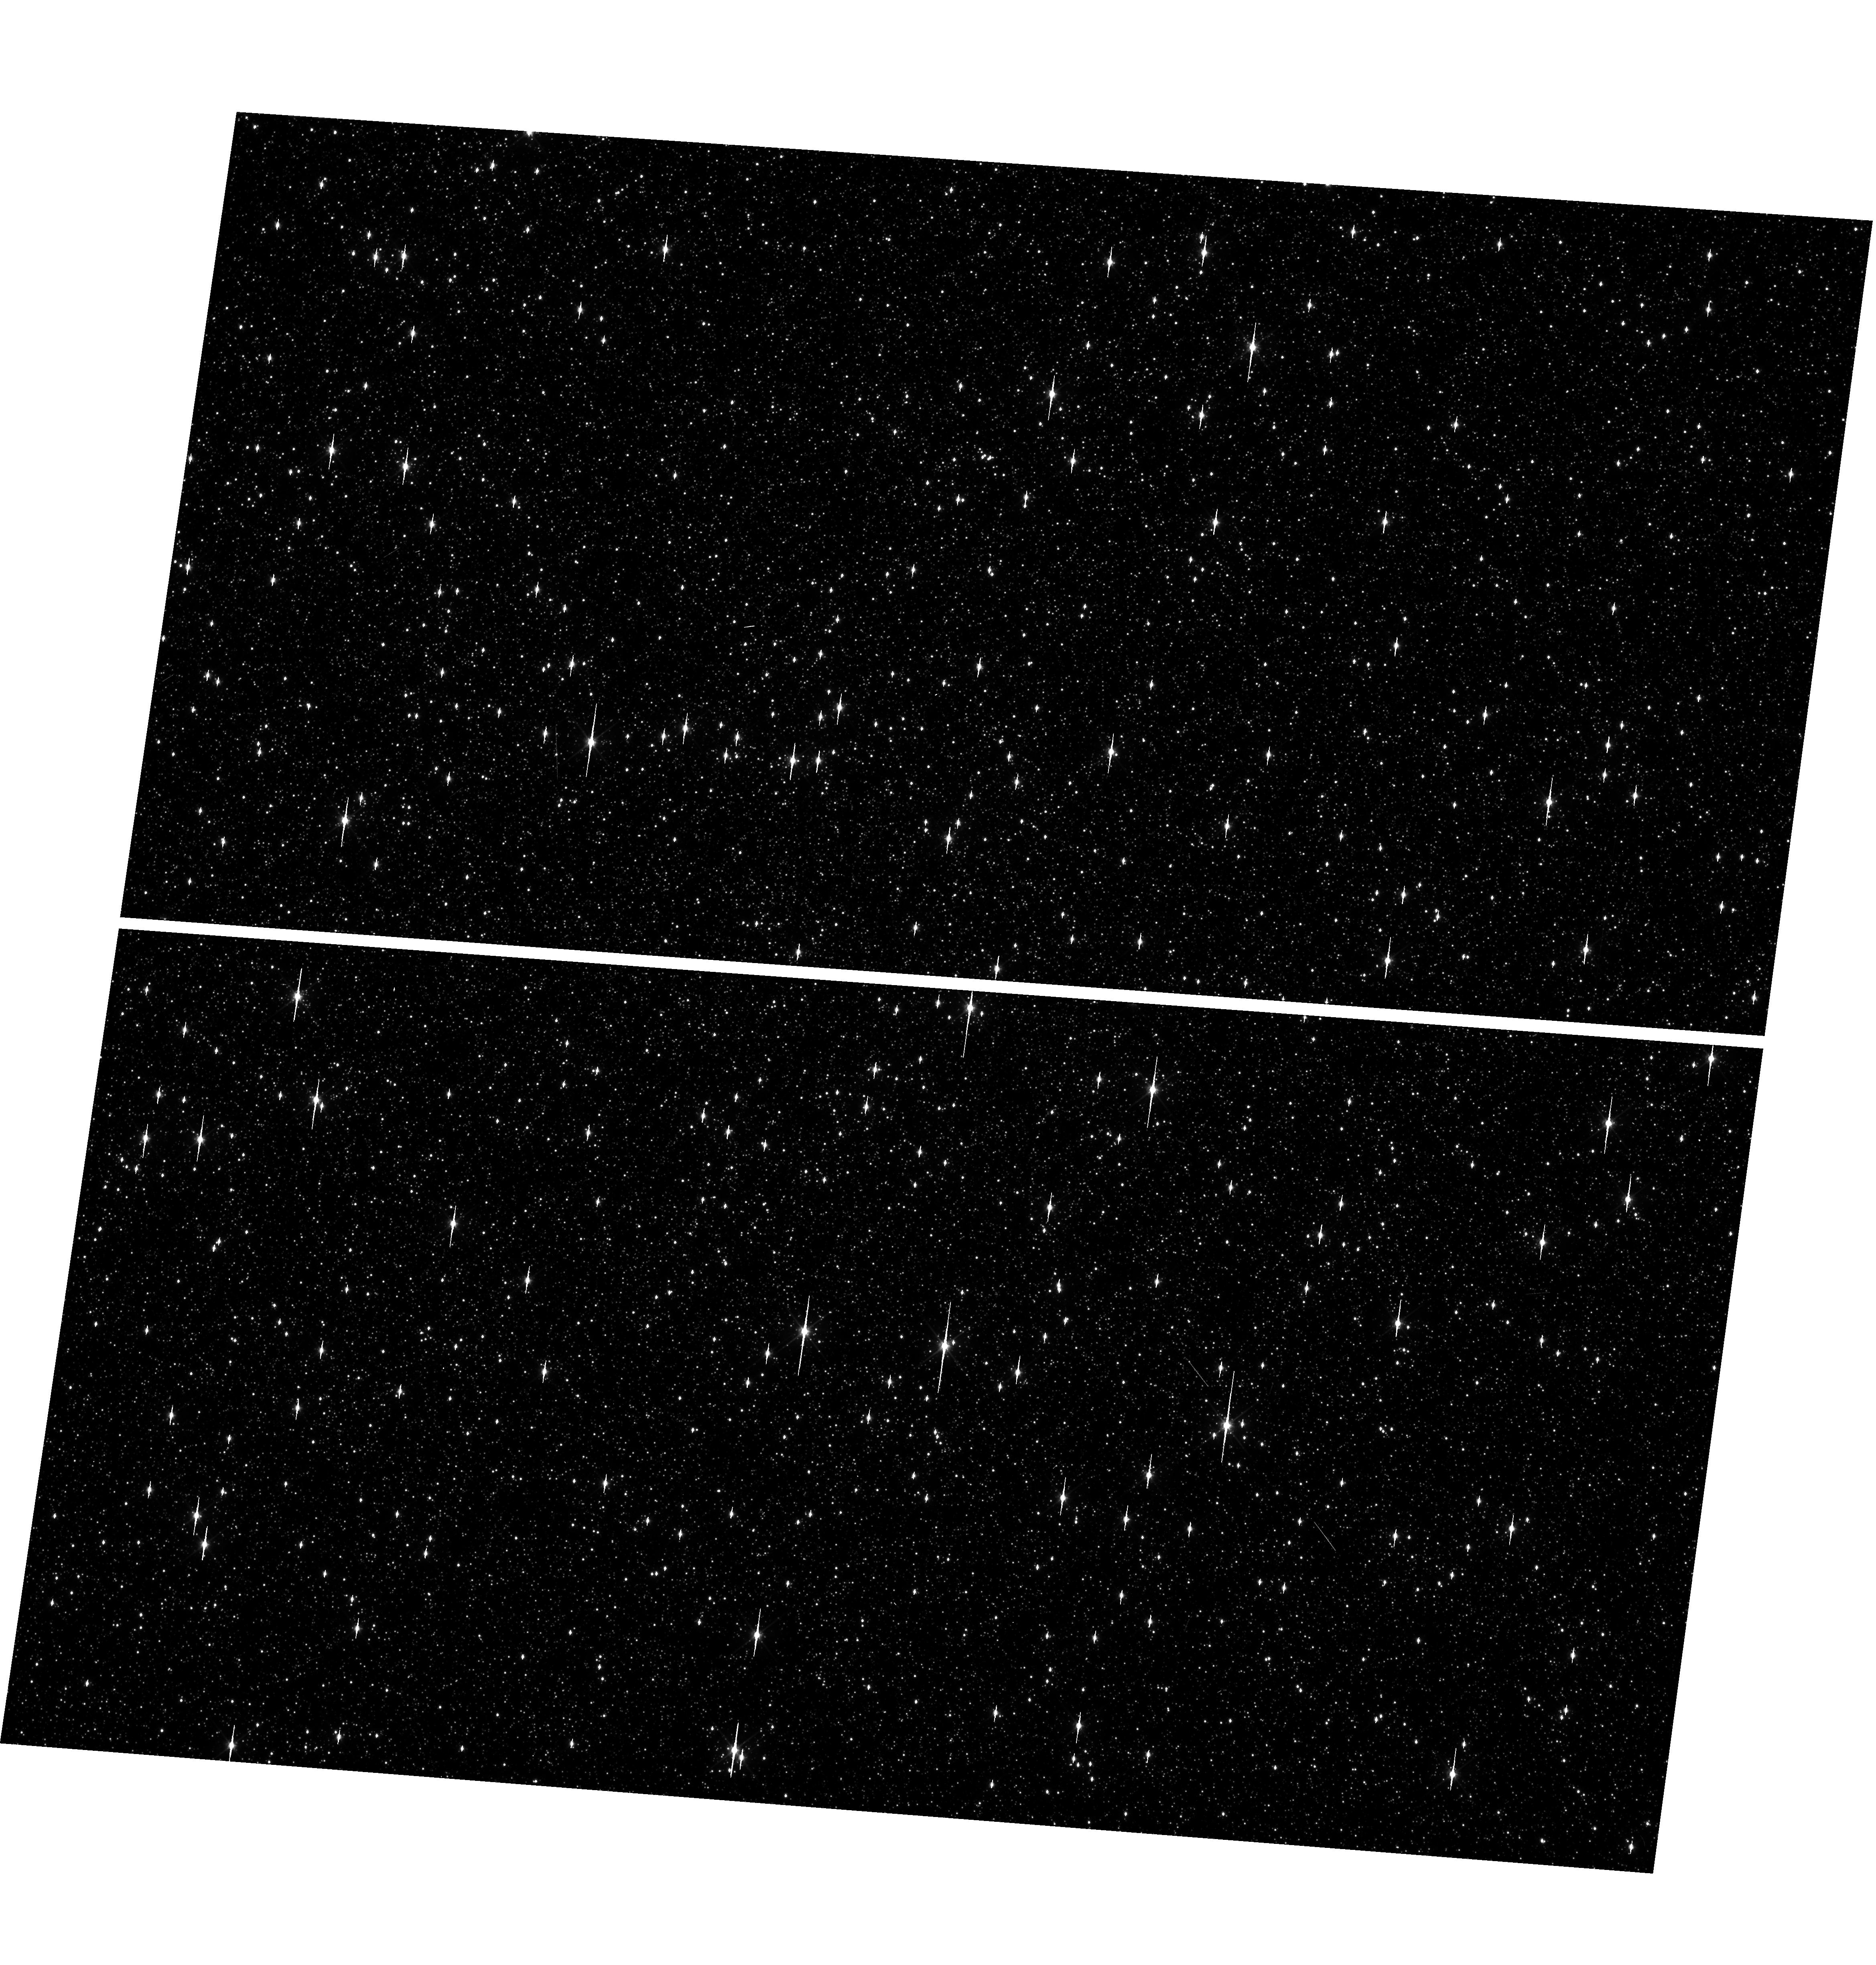
Target: OMEGACEN. Instrument: WFC3/UVIS. Filter: F606W. Exposure: 1 min. Observation ID: hst_17973_03_wfc3_uvis_f606w_ifmh03

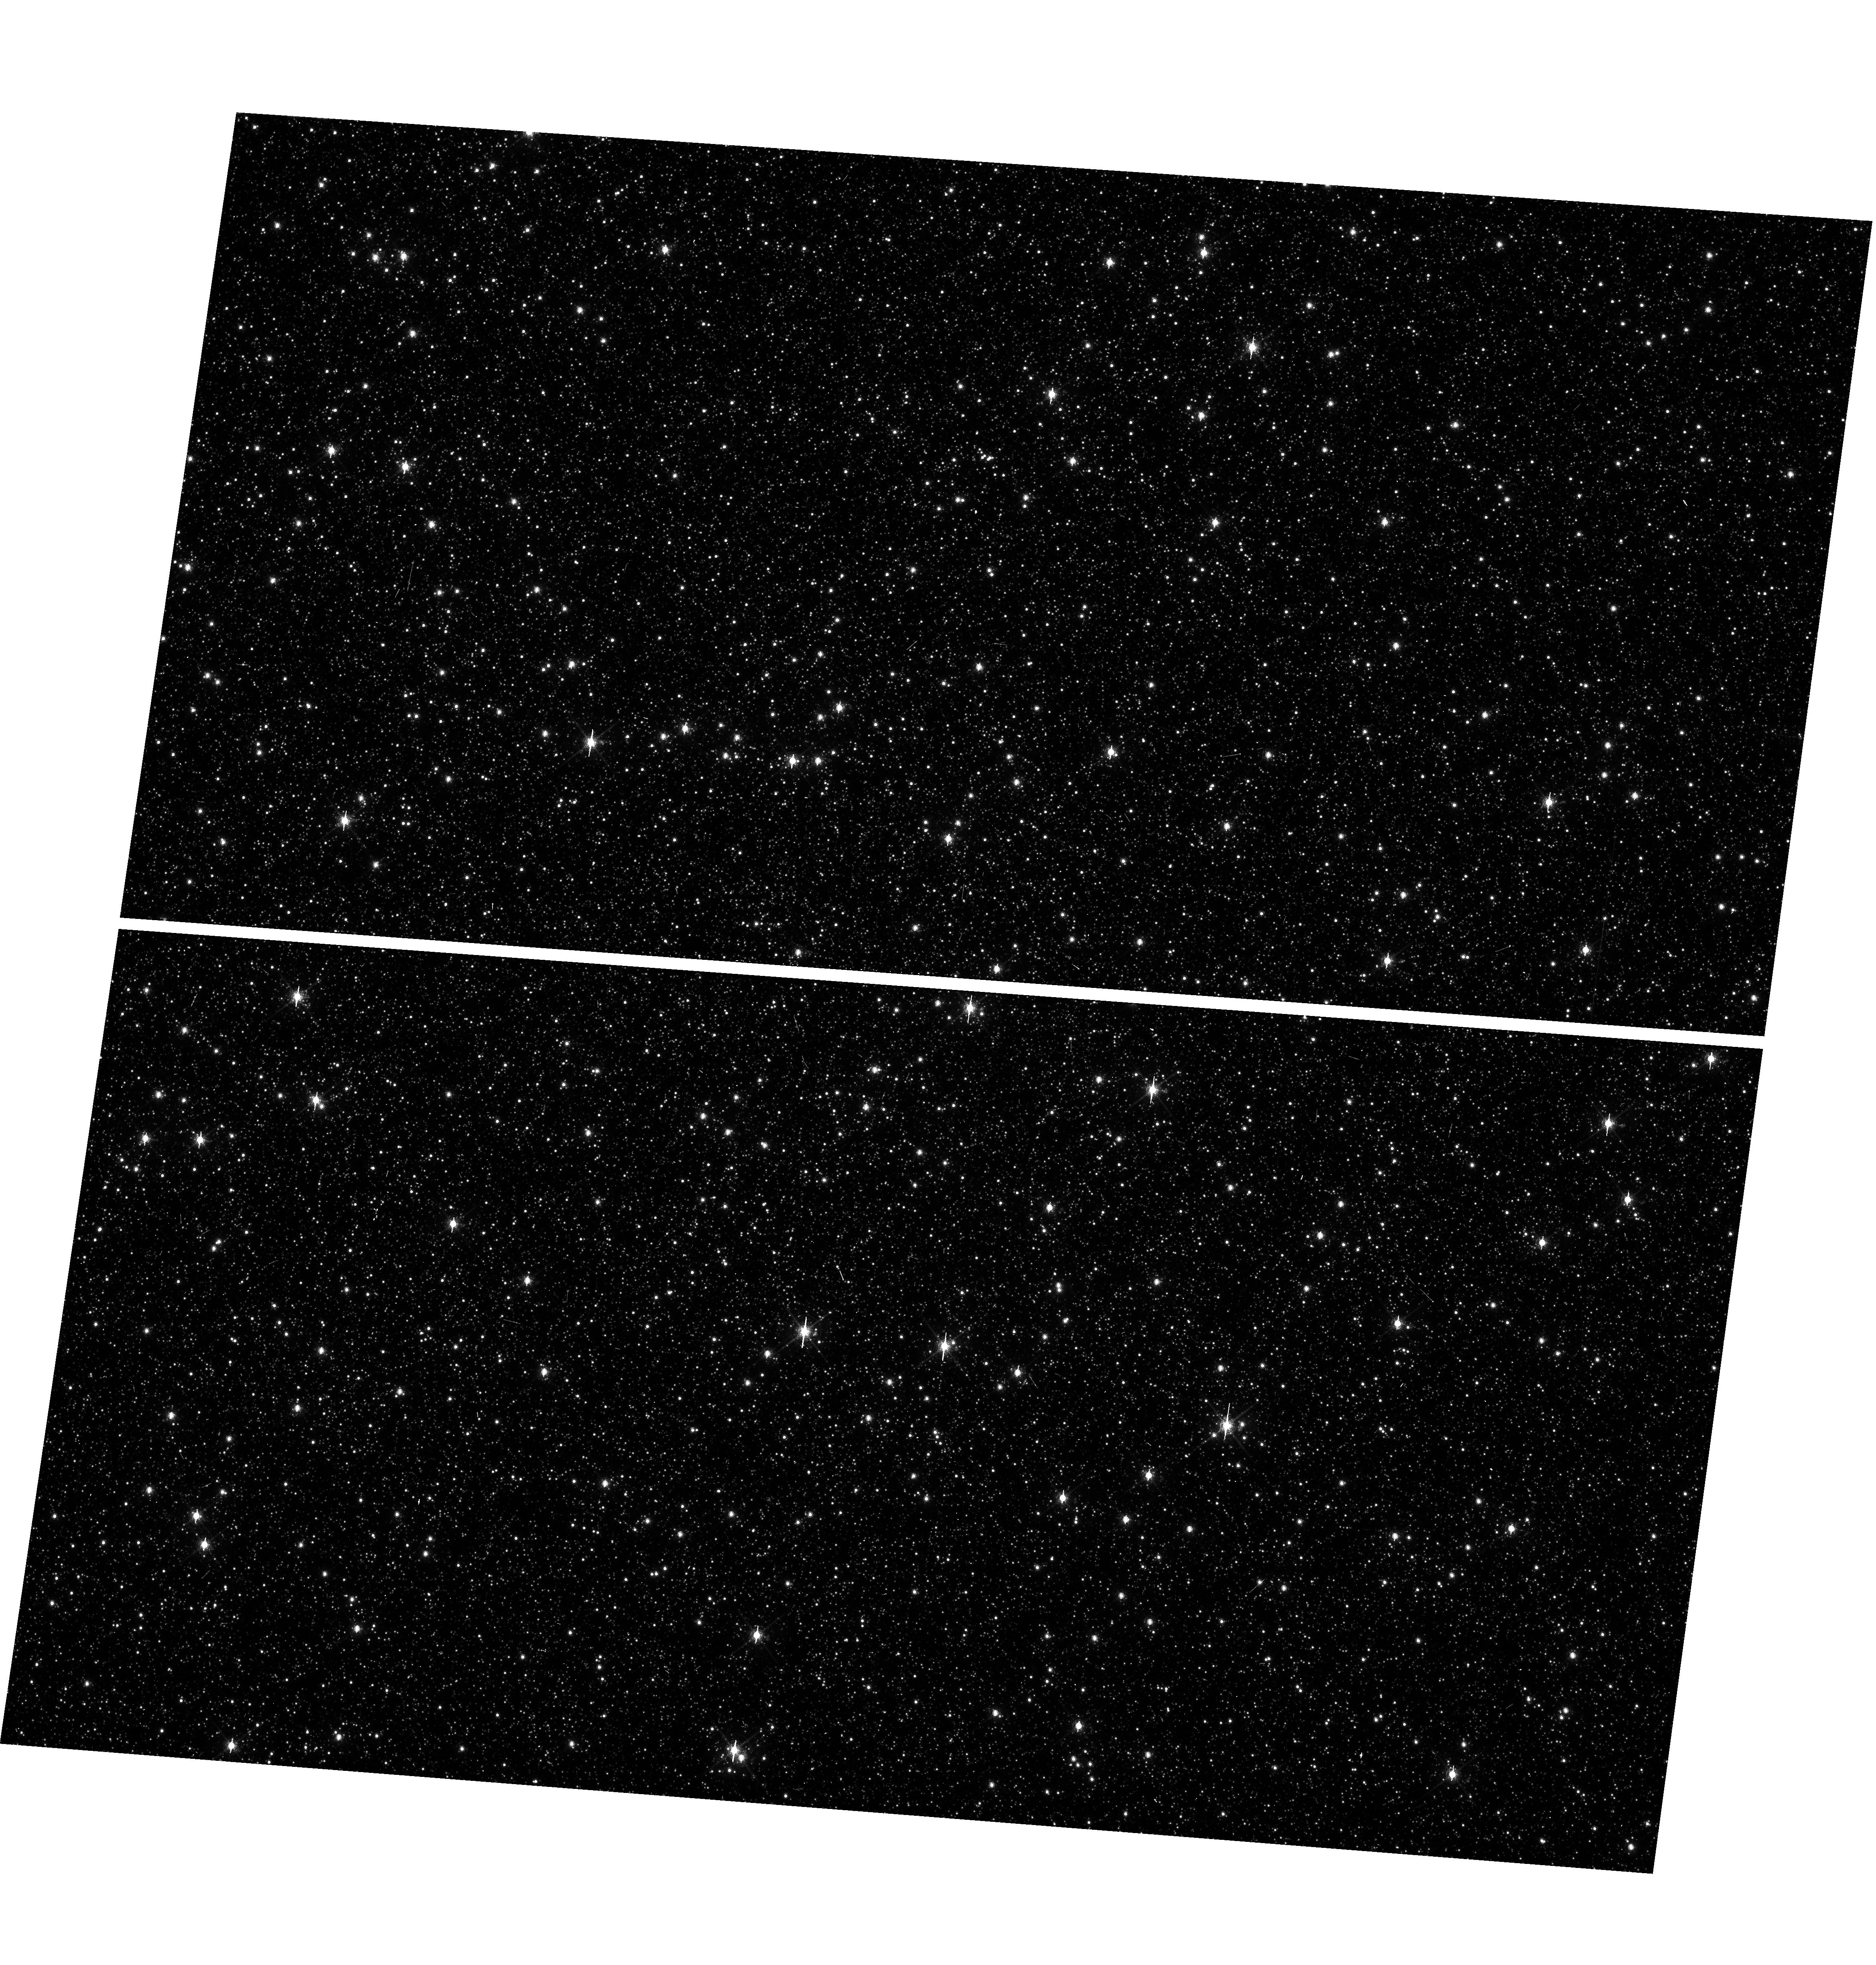
Target: OMEGACEN. Instrument: WFC3/UVIS. Filter: F673N. Exposure: 6 min. Observation ID: hst_17973_03_wfc3_uvis_f673n_ifmh03

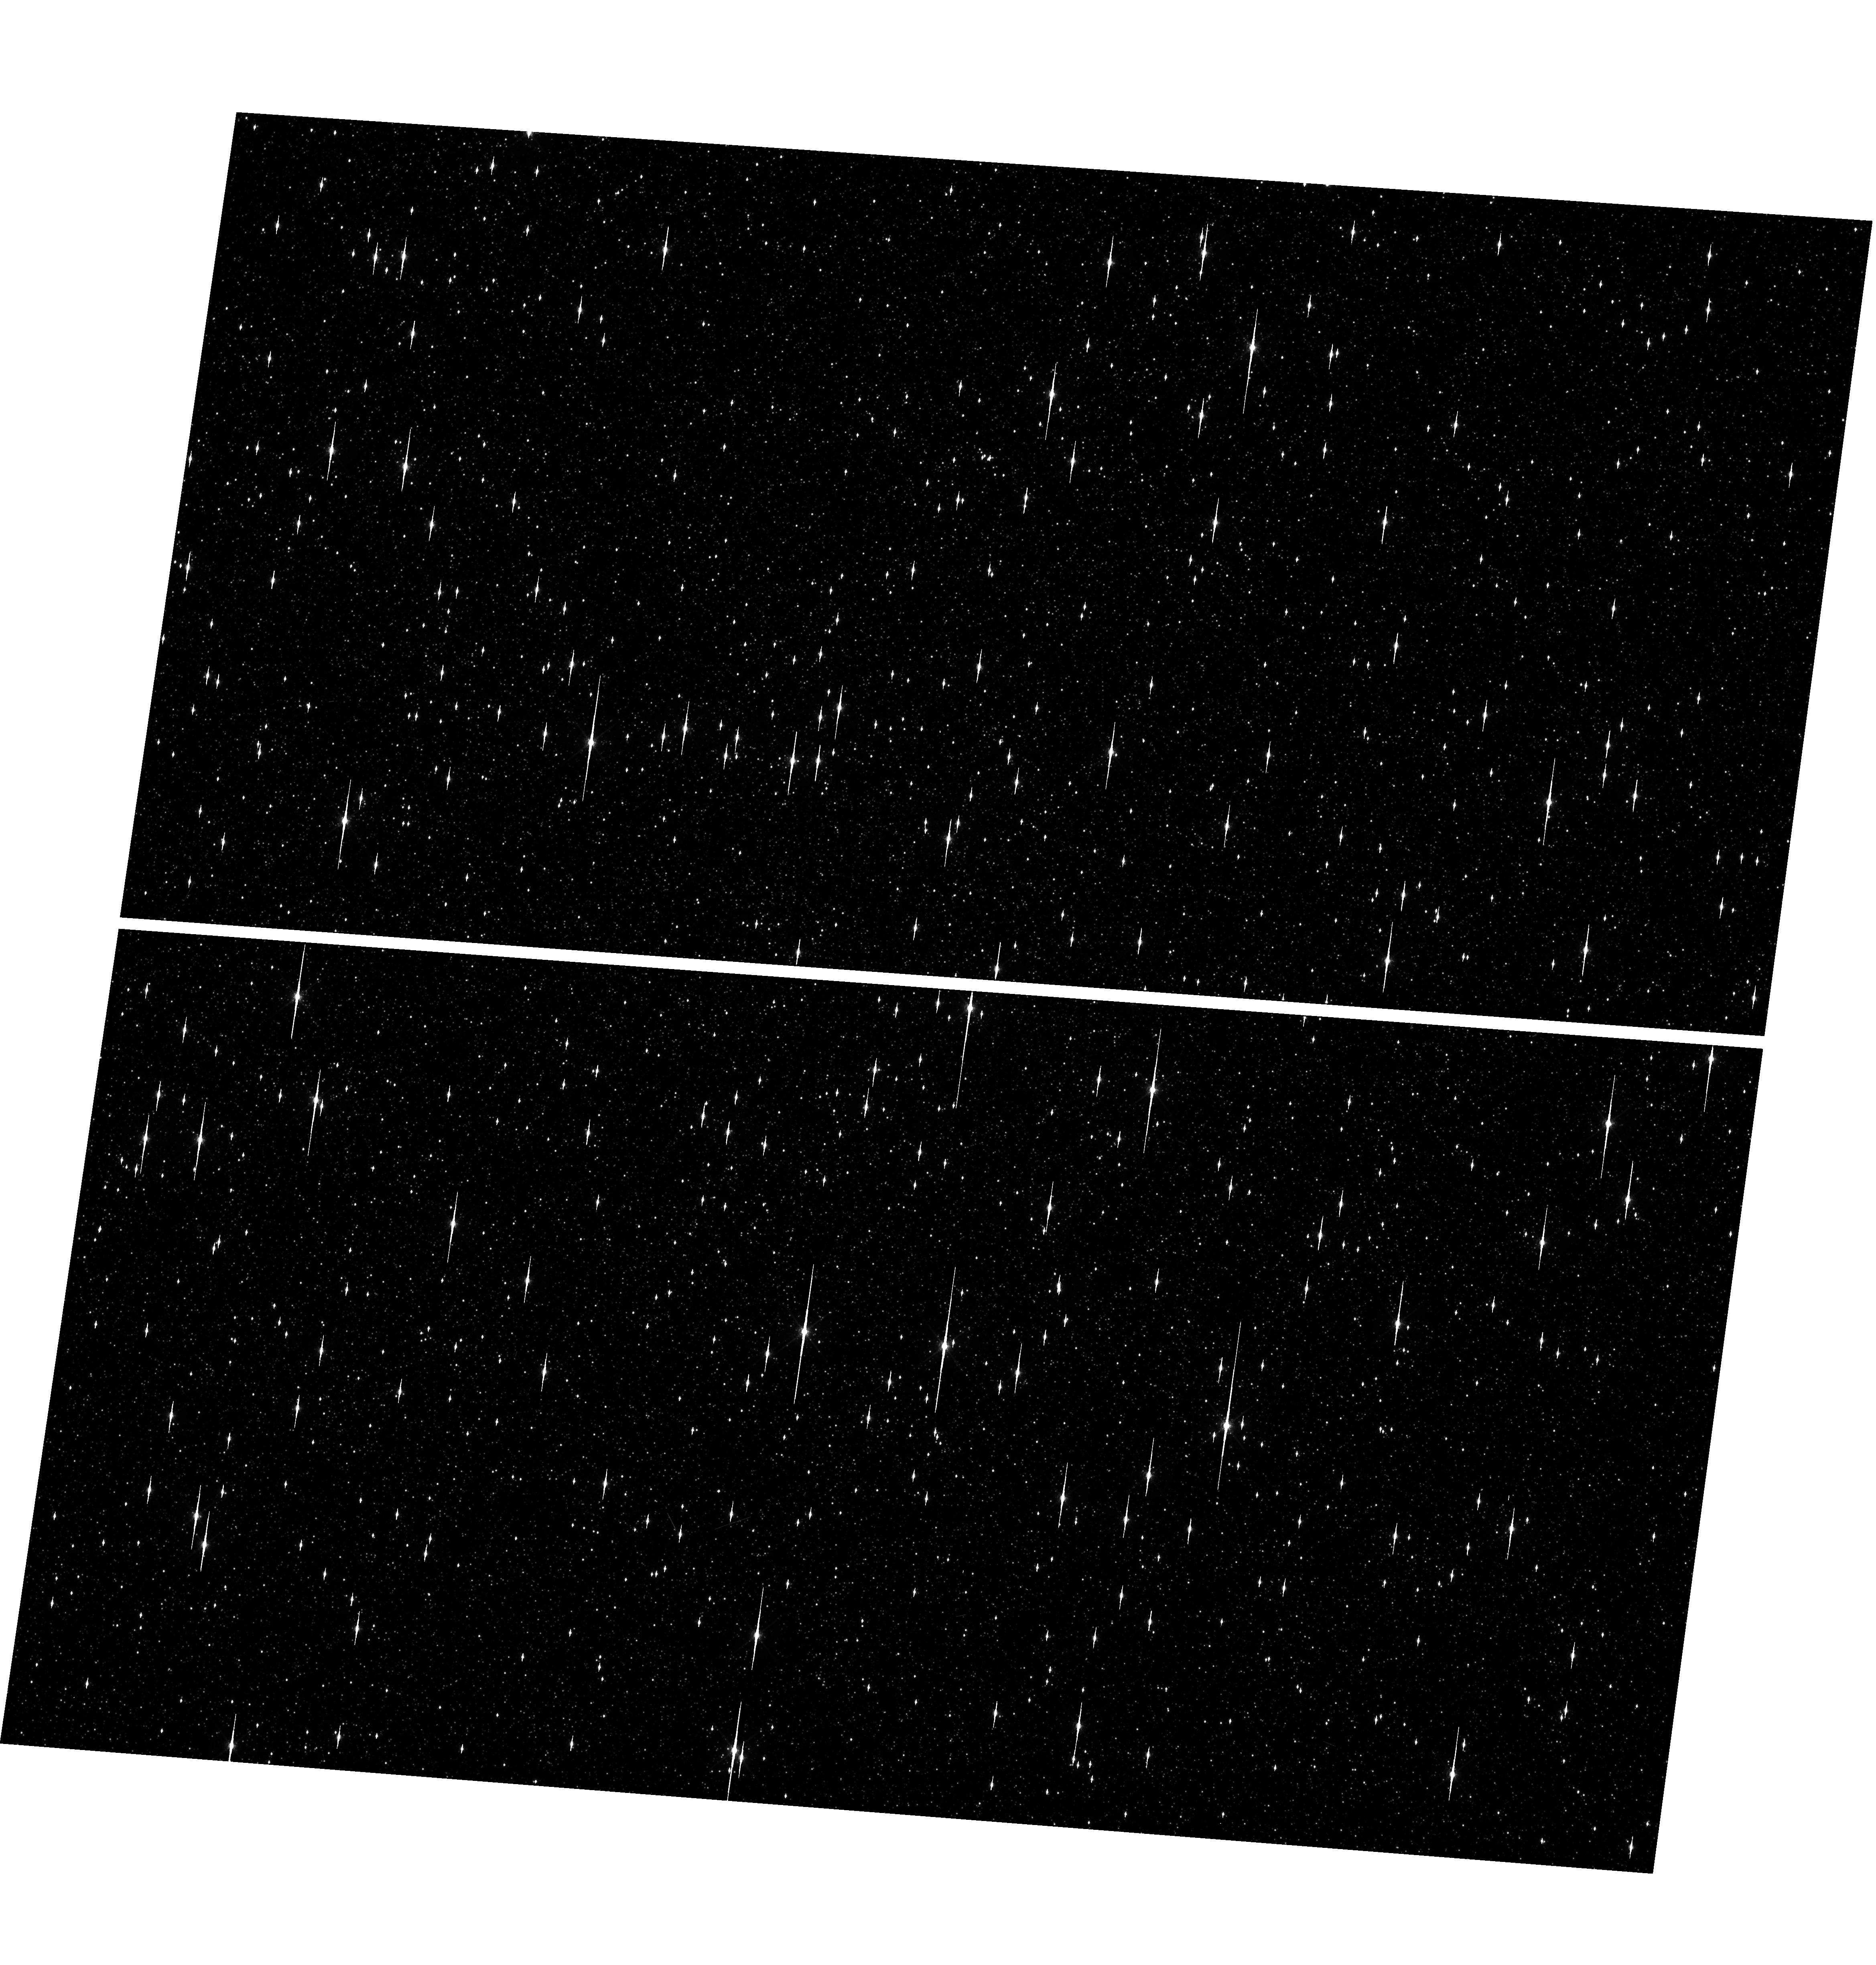
Target: OMEGACEN. Instrument: WFC3/UVIS. Filter: F621M. Exposure: 6 min. Observation ID: hst_17973_03_wfc3_uvis_f621m_ifmh03

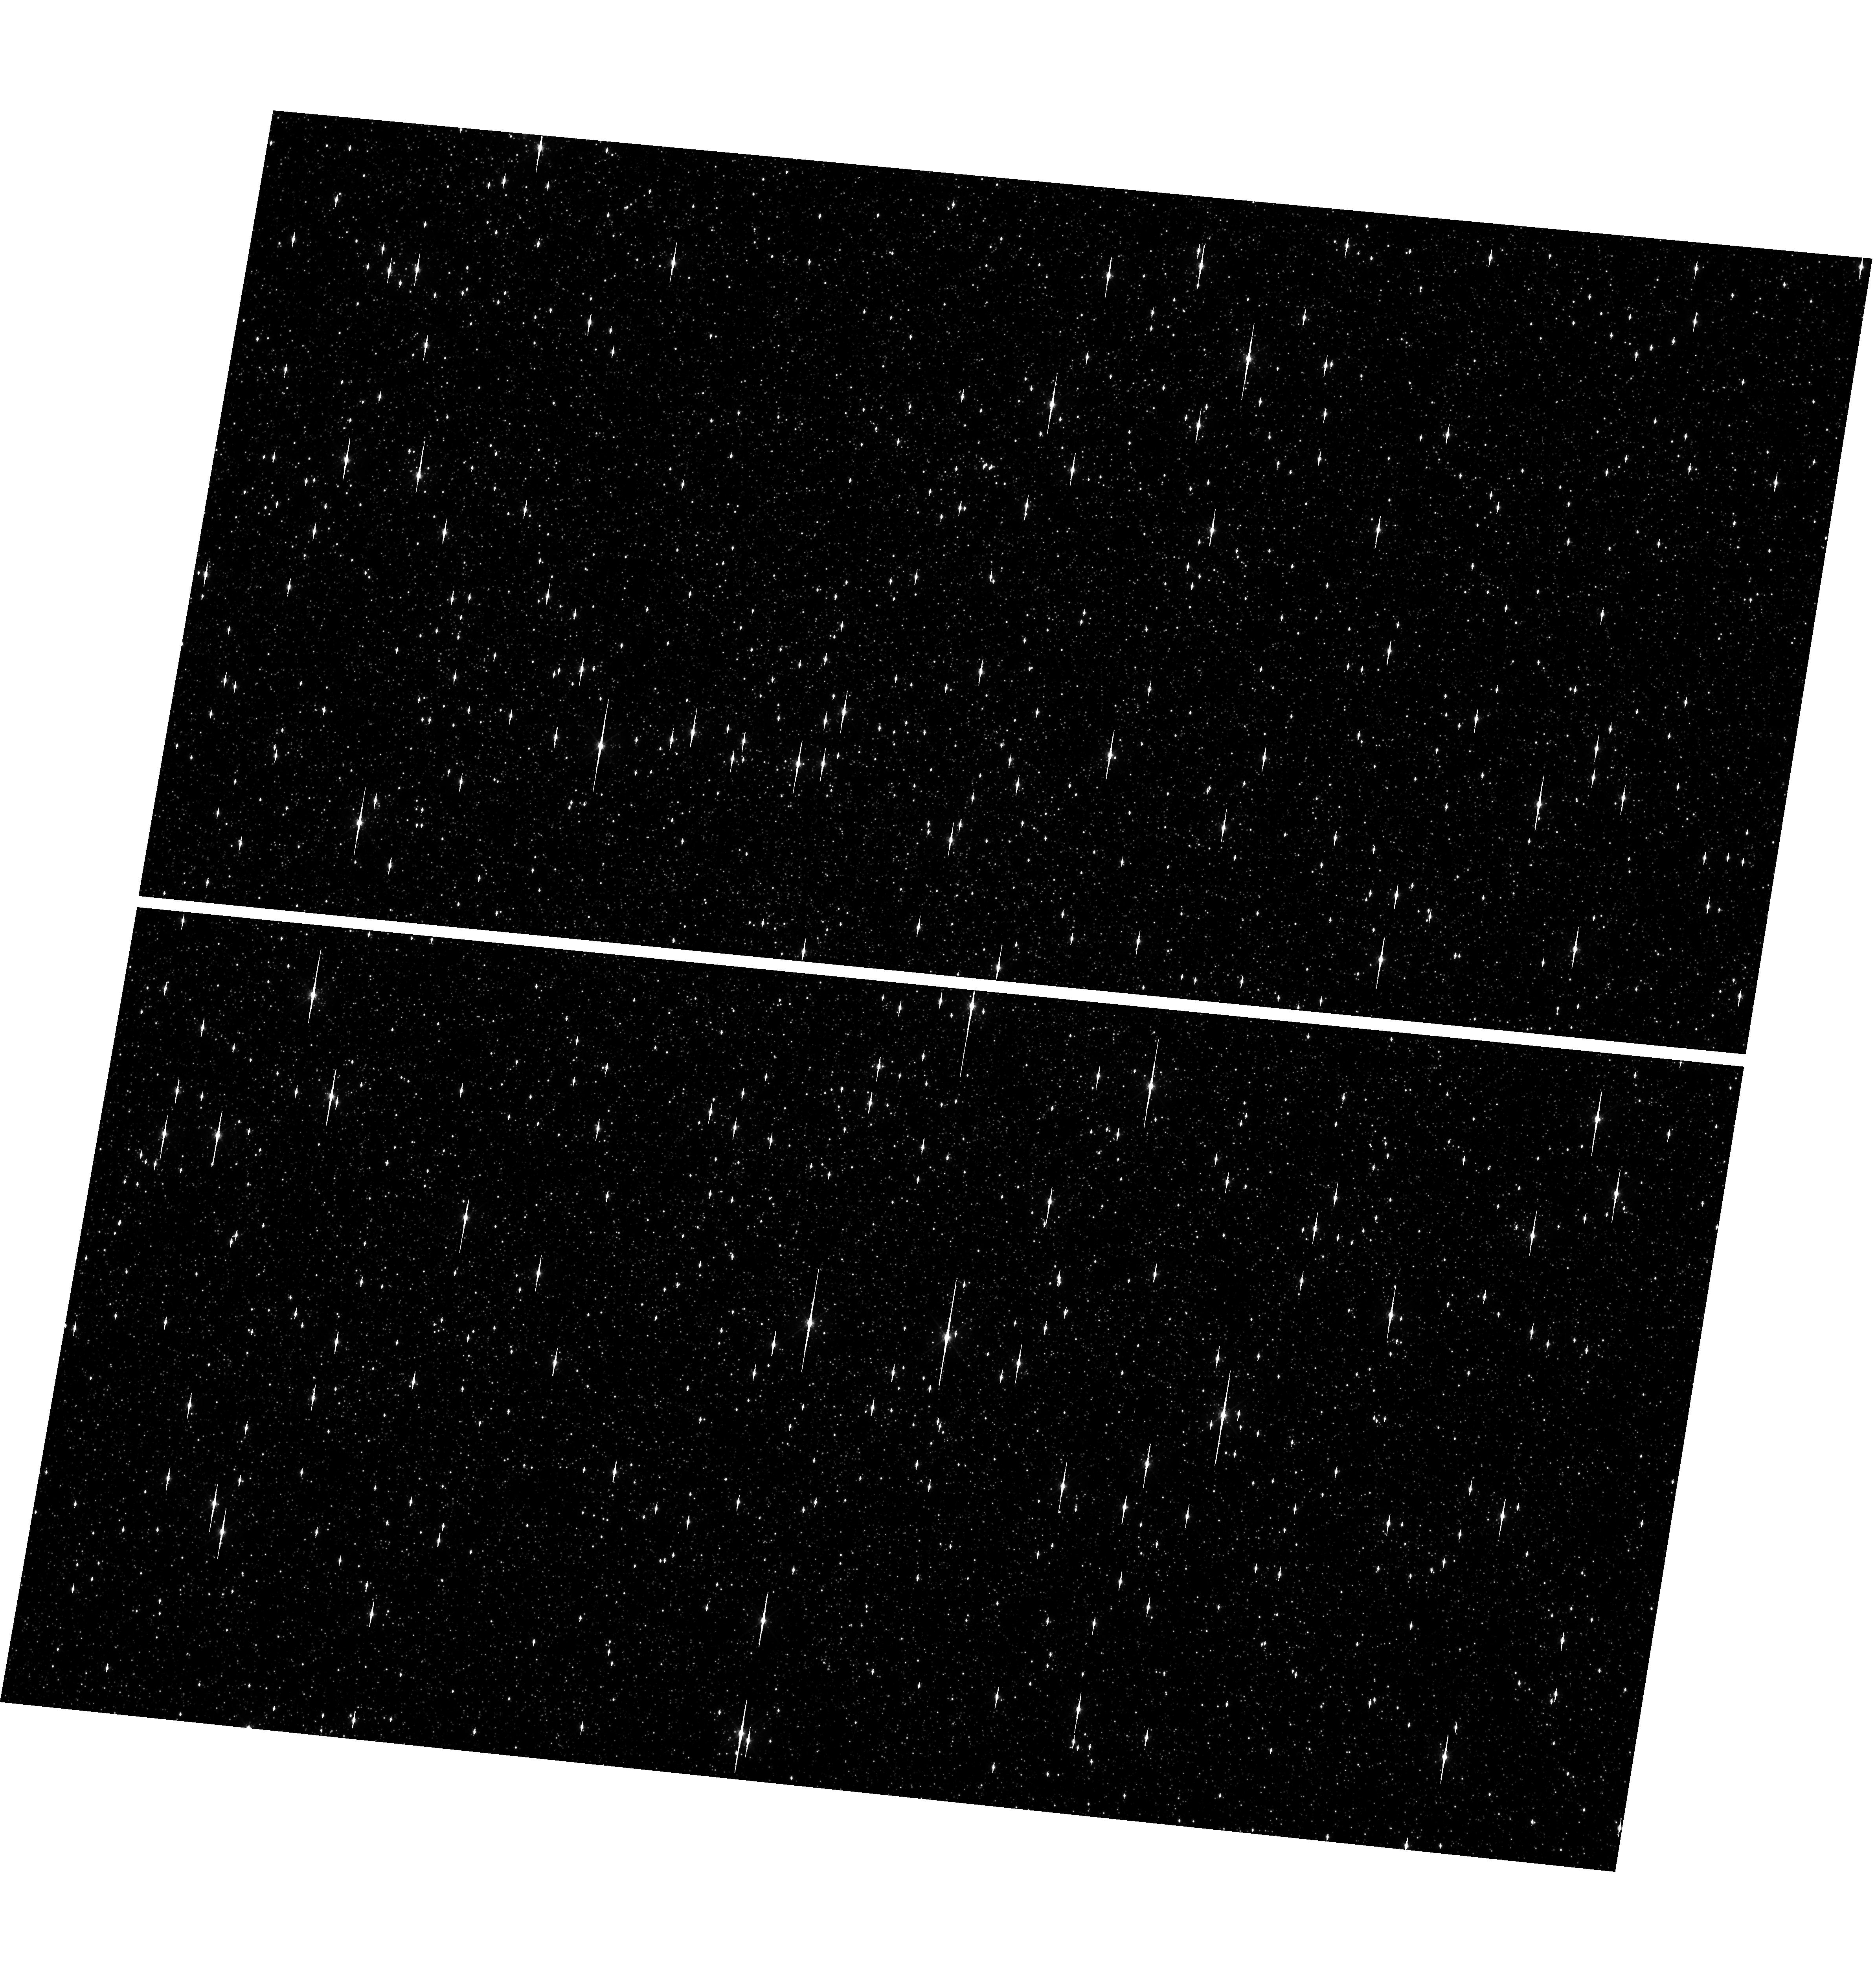
Target: OMEGACEN. Instrument: WFC3/UVIS. Filter: F547M. Exposure: 6 min. Observation ID: hst_17973_02_wfc3_uvis_f547m_ifmh02

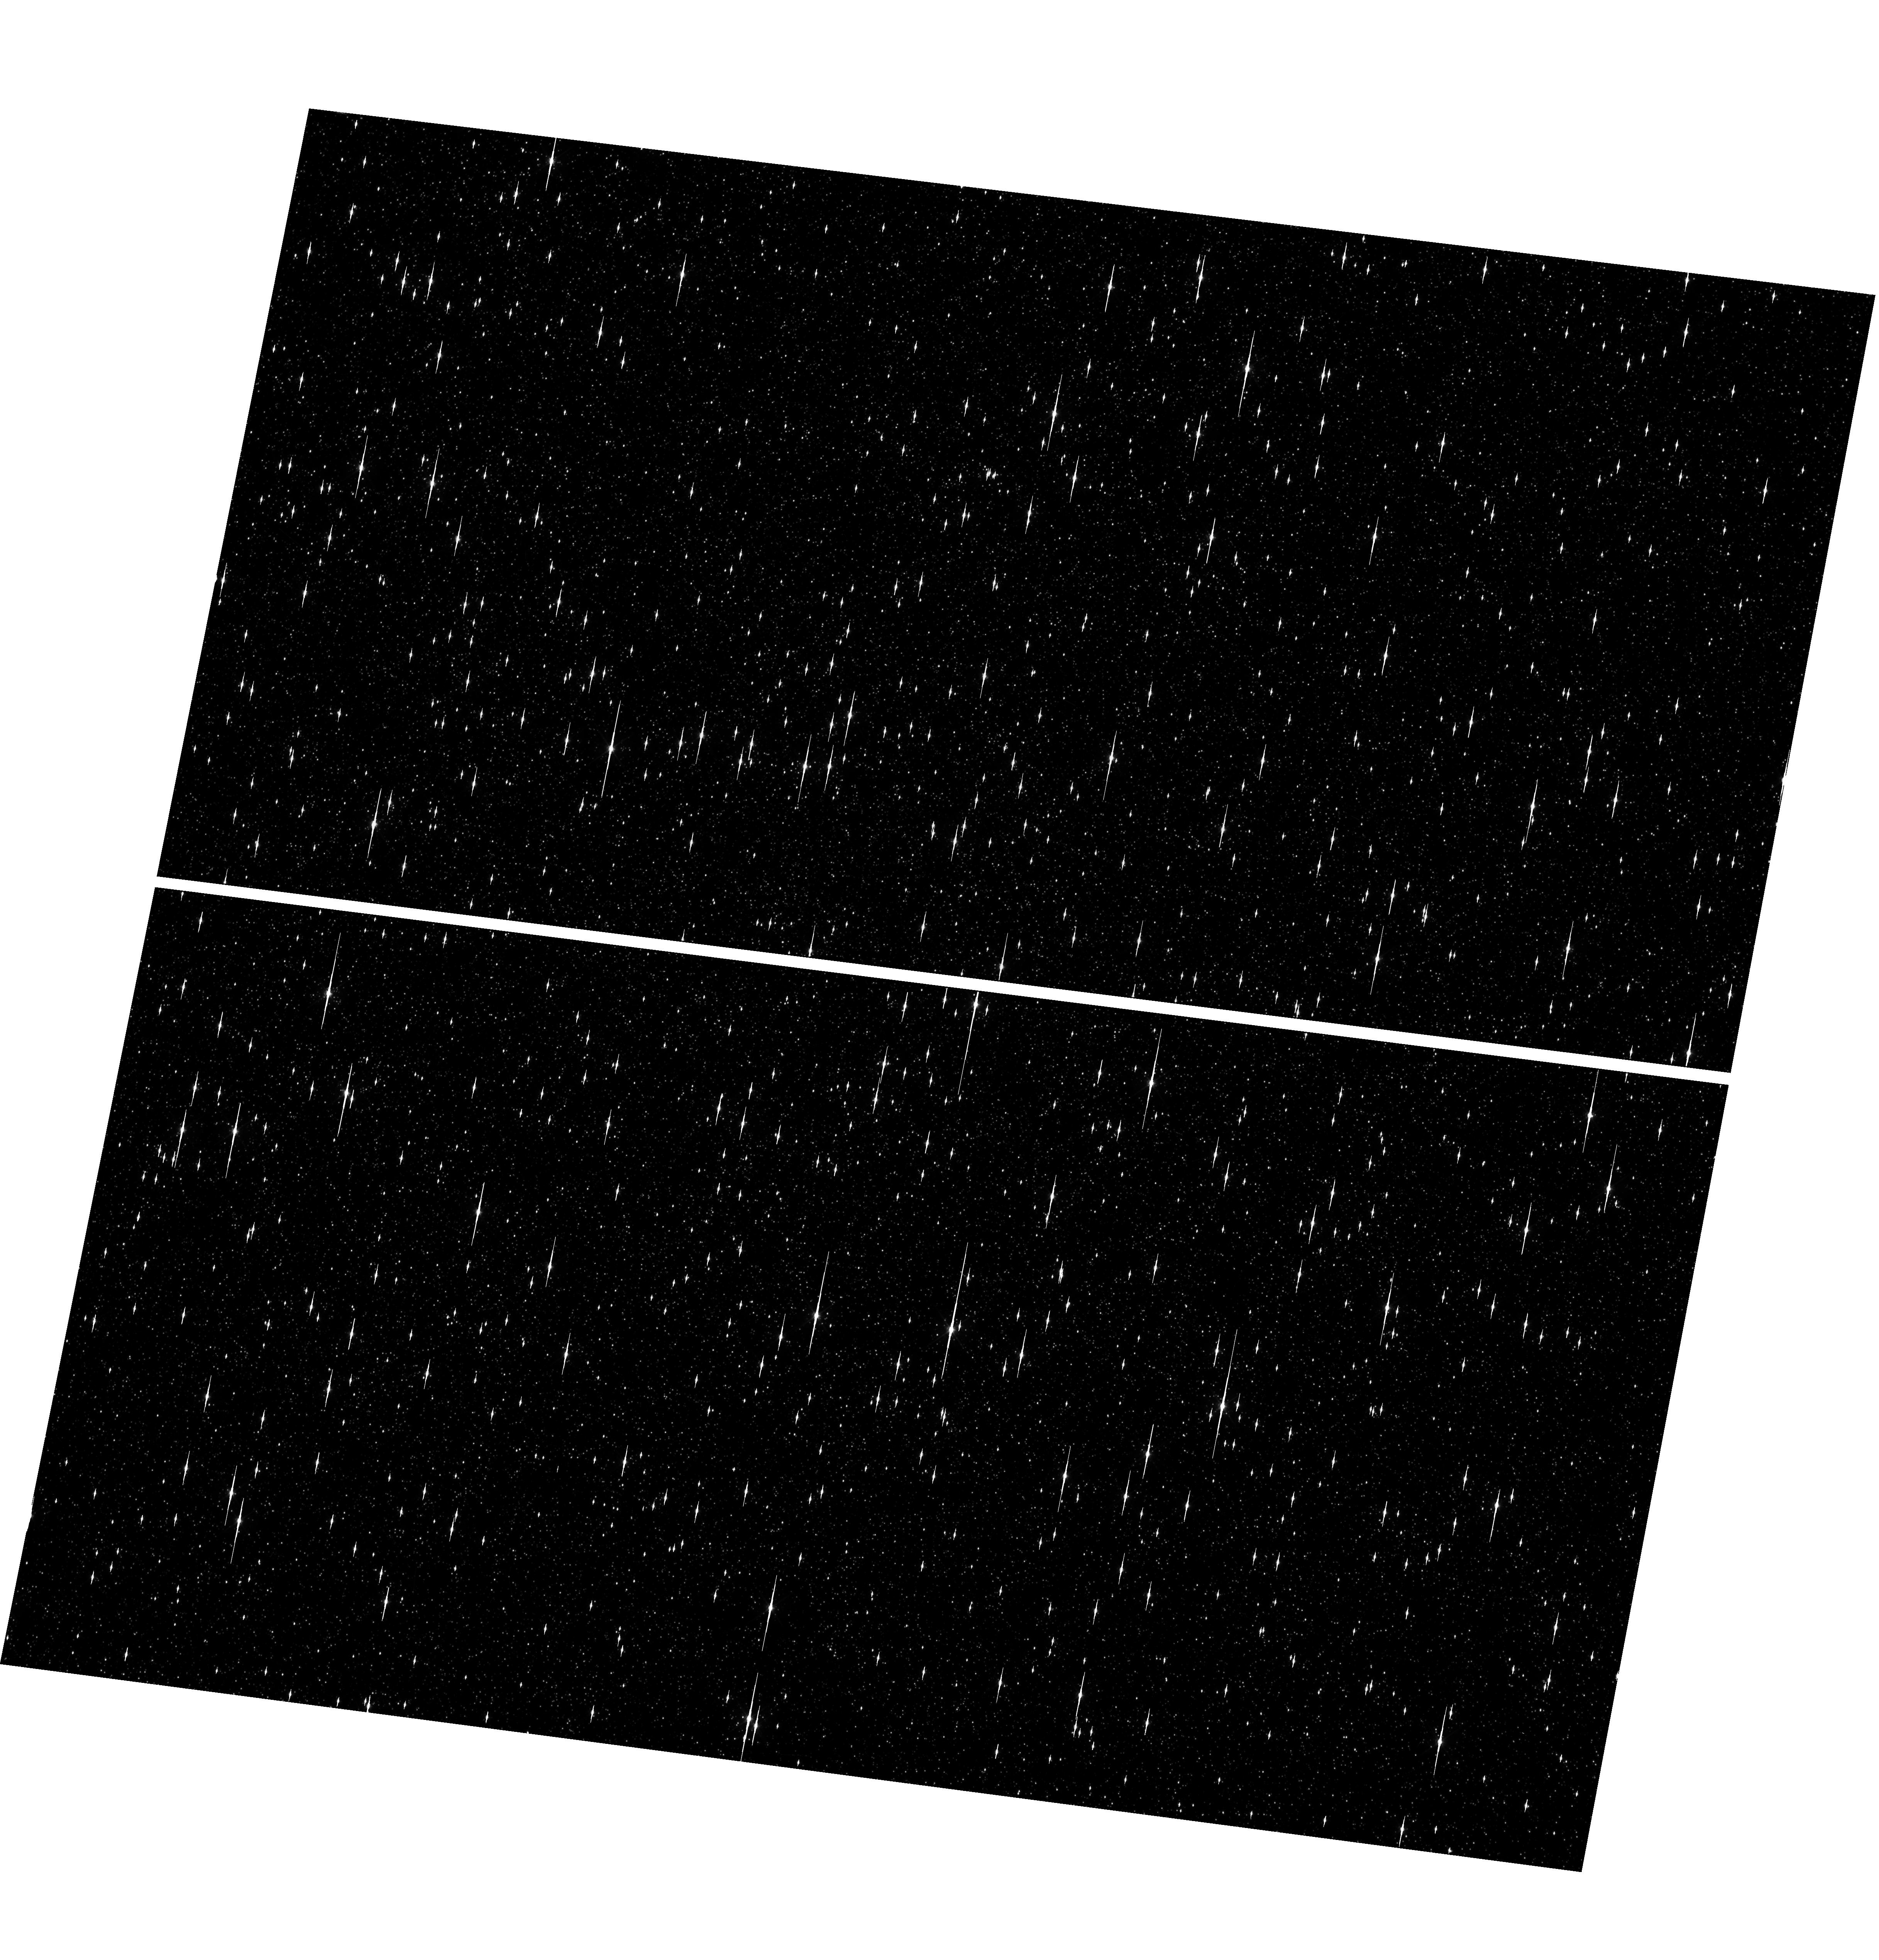
Target: OMEGACEN. Instrument: WFC3/UVIS. Filter: F475W. Exposure: 6 min. Observation ID: hst_17973_01_wfc3_uvis_f475w_ifmh01

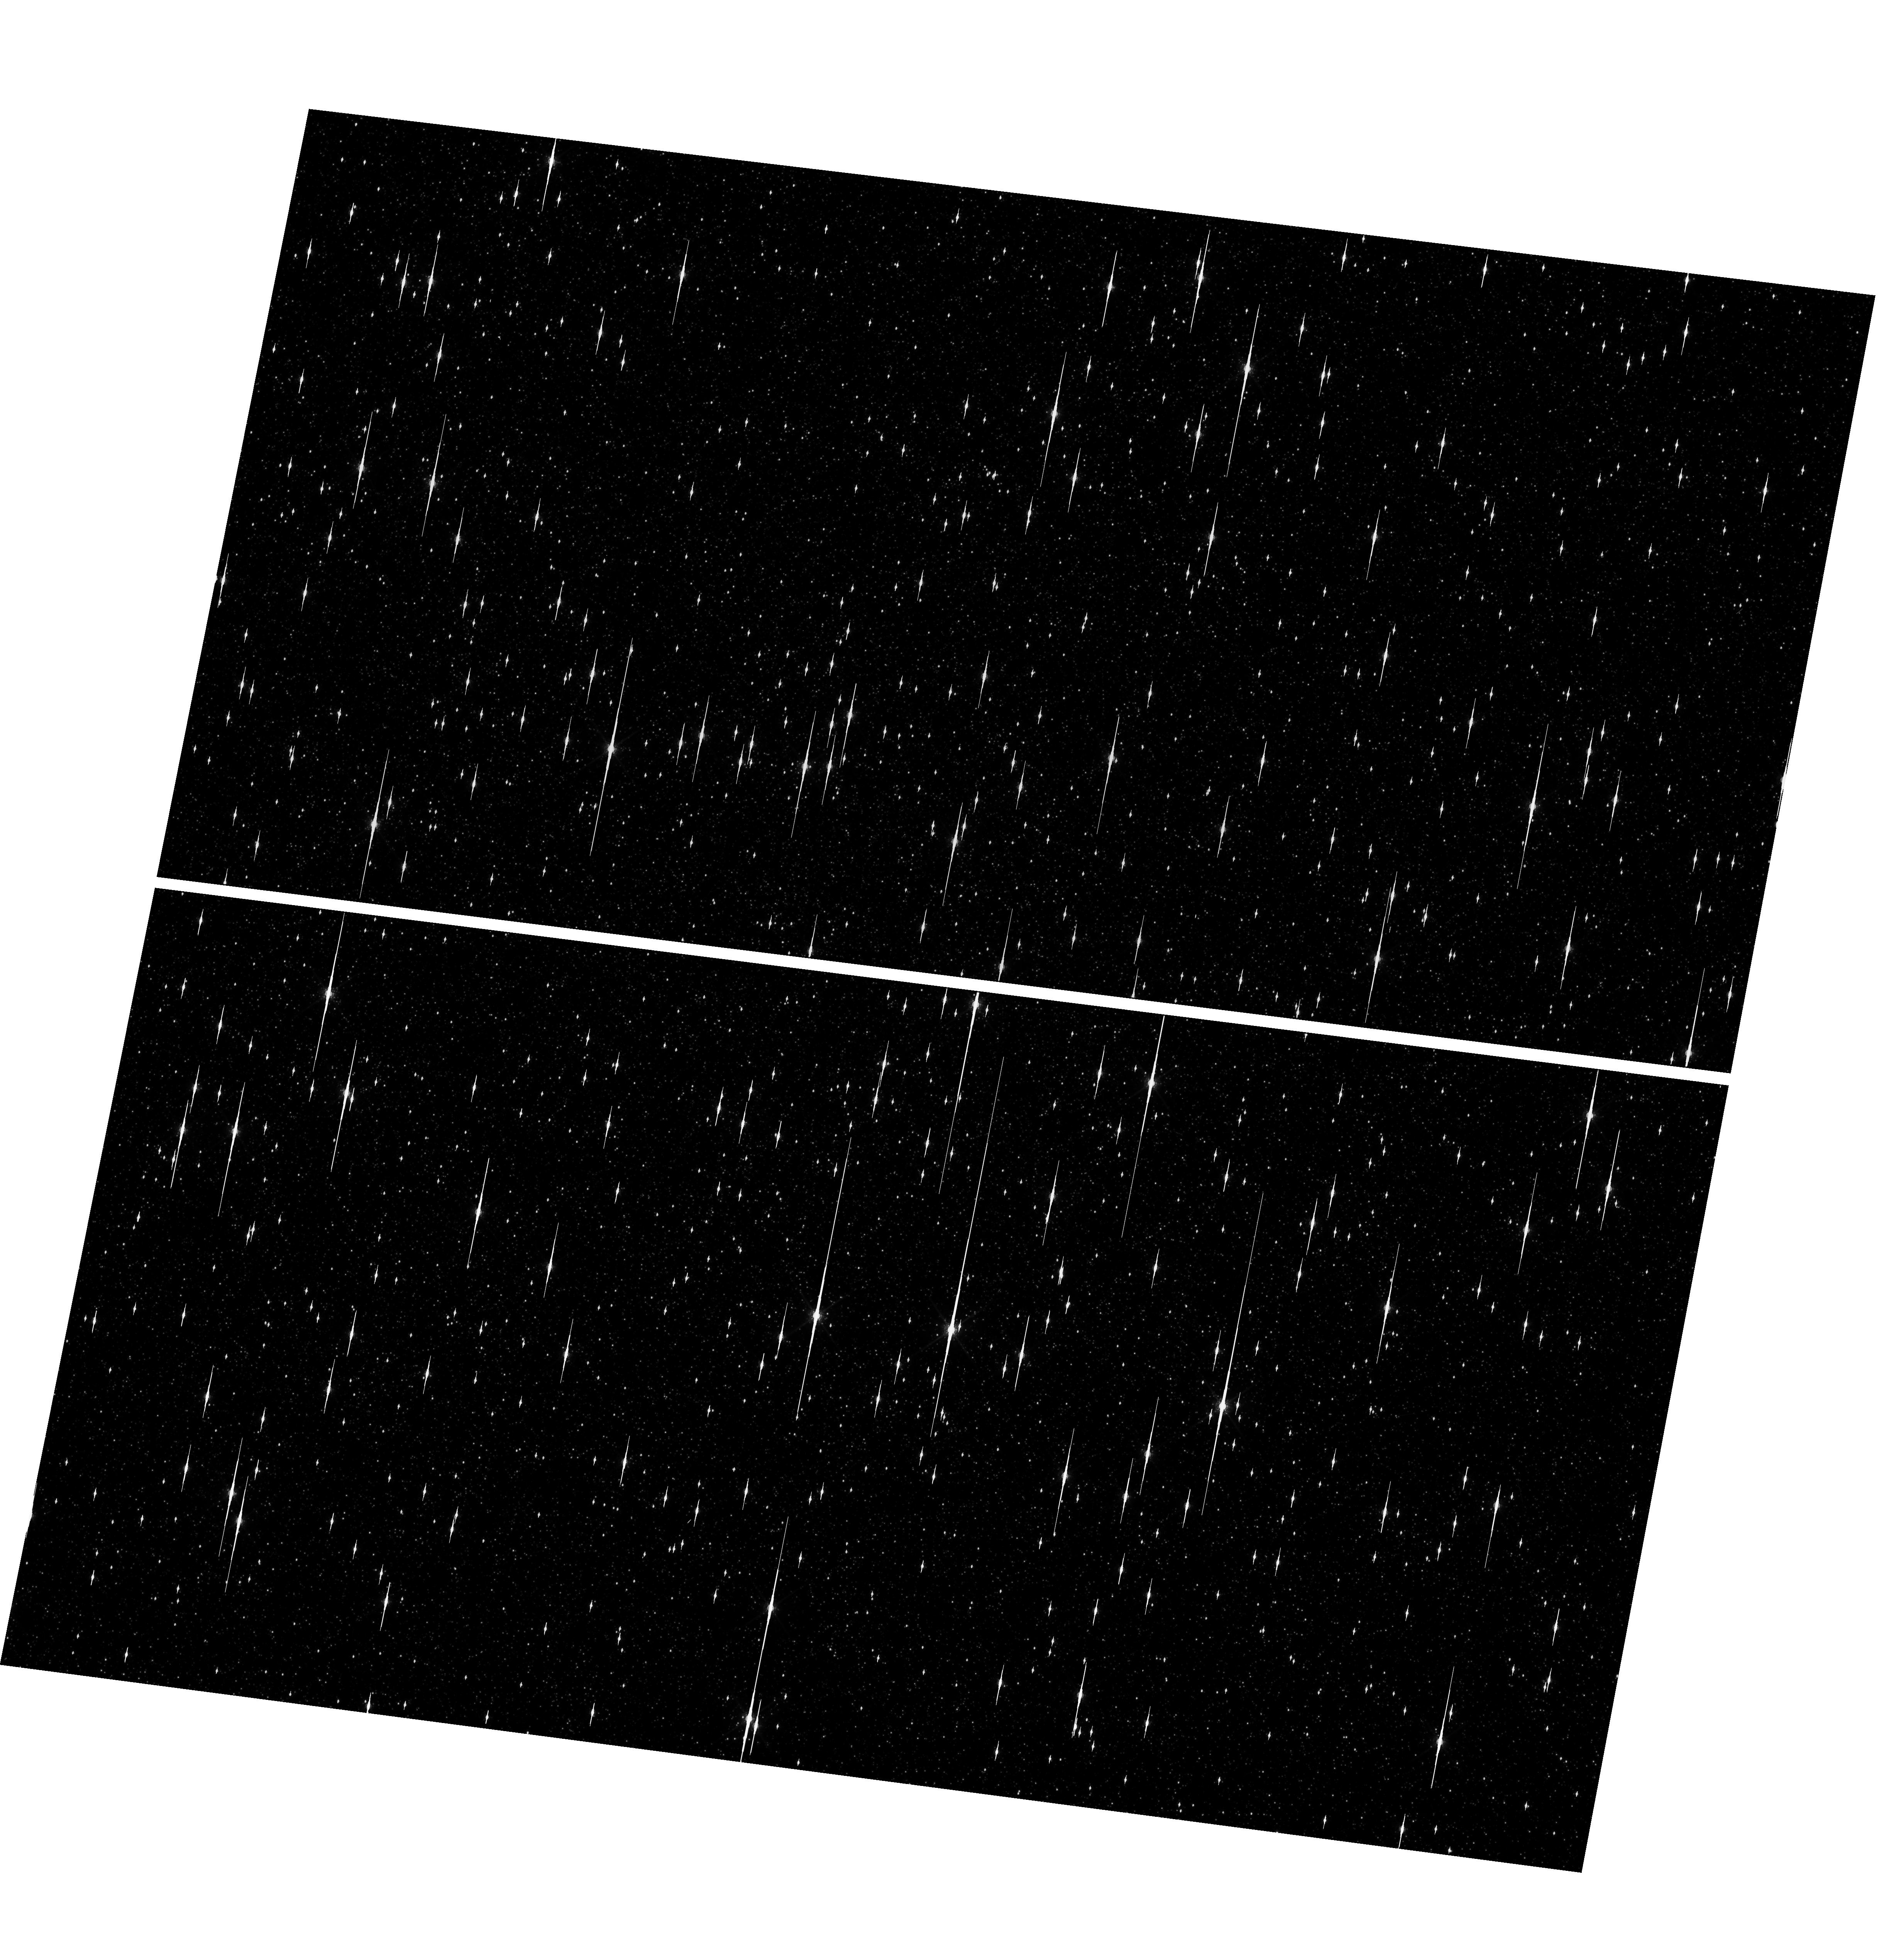
Target: OMEGACEN. Instrument: WFC3/UVIS. Filter: F775W. Exposure: 6 min. Observation ID: hst_17973_01_wfc3_uvis_f775w_ifmh01

WFC3 UVIS Astrometric Scale Monitoring (PI: OConnor, Anne)

The standard astrometric catalog in the field of globular cluster Omega Cen has been used to examine the geometric distortion of WFC3 UVIS as function of wavelength in multi-cycle calibration programs over last 12 years of WFC3 on HST board. All observations from these programs have been reduced and provided the multi-wavelength geometric distortion in UVIS detector. The derived geometric distortion coefficients implemented in the IDCTAB format are used in the HST pipe-line to correct for a ~7% distortion in WFC3/UVIS images down to <1%. Additional to multi-wavelength WFC3 geometric distortion, all observations of Omega Cen taken through F606W UVIS filters during the last 12 years (all together 13 epochs) were used to look for time dependency of UVIS and IR geometric distortion and the effect of the scale change due to the thermal breathing. The results of the stability WFC3 geometric distortion published in WFC3-ISR-2015-02 (Kozhurina-Platais & Anderson, 2015), WFC3-ISR-2019-09 (Martlin, Kozhurina-Platais), have shown that the UVIS geometric distortion is stable over 10 years on-orbit within 0.05 pixels or 2 mas in IR. A more recent study, WFC3 ISR 2024-15 (O'Connor et. al., 2024), finds small linear temporal changes in the UVIS scale and skew terms (less than 0.2 pixels in 13 years) which are generally dominated by intrinsic scatter (up to 0.3 pixels). Concurrently, a larger filter-dependent offset in the scale term is observed, with a maximum difference of 0.3 pixels between F275W and F814W images at all epochs. A small rotation offset to Gaia of 0.003 +/- 0.004 degrees is measured from 2009 to mid-2017, after which the offsets are as large as 0.01 degrees, with a large scatter. Finally, the shift term is seen to evolve at about 0.2 pix/yr in X and -0.3 pix/yr in Y, though these changes are small compared to the uncertainty in pointing within any given observation, and the shift term is dominated by sources of uncertainty outside of the geometric distortion calibration. The purpose of this calibration proposal is to continue the monitor of the stability of the WFC3 geometric distortion over time. The observations of Omega Cen through the UVIS F606W filter will be used to derive the skew and scale terms of the geometric distortion and look for any secular changes over time. In addition, several UVIS filters have been appended for the purposes of generating new PSF models for the community.